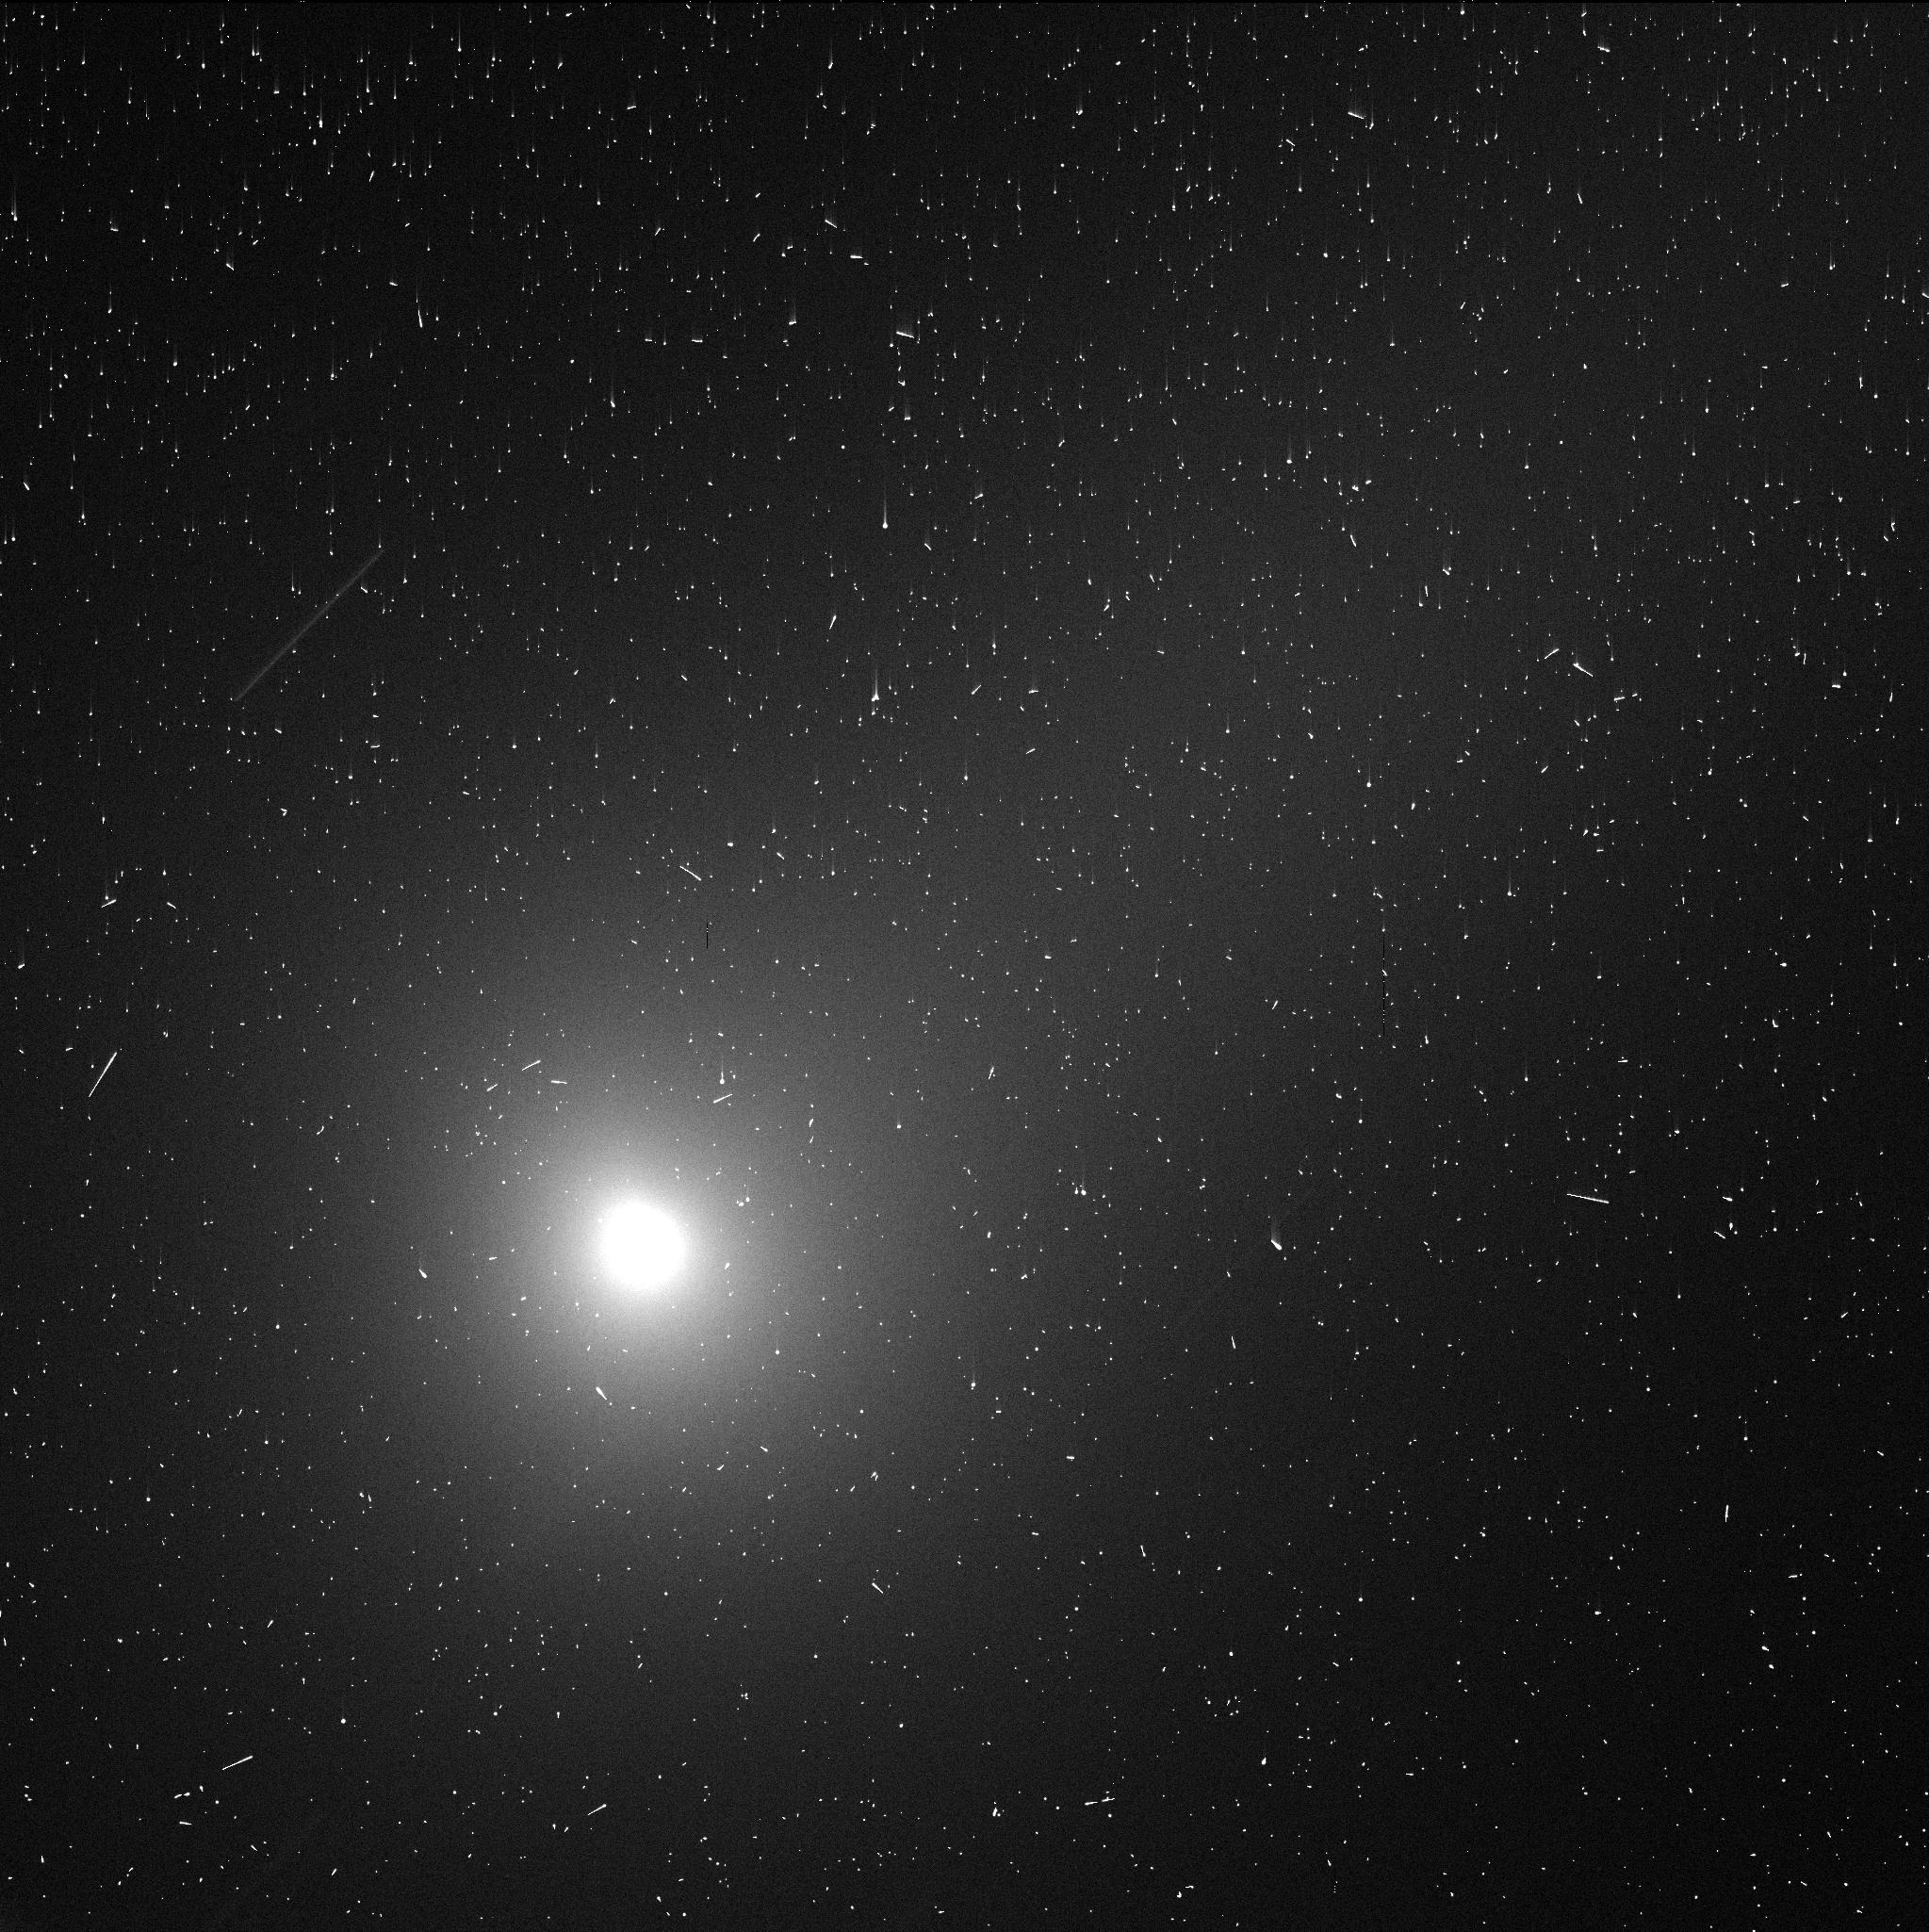
Target: 3I-ATLAS-DEC1. Instrument: WFC3/UVIS. Filter: F350LP. Exposure: 3 min. Observation ID: ifle03geq

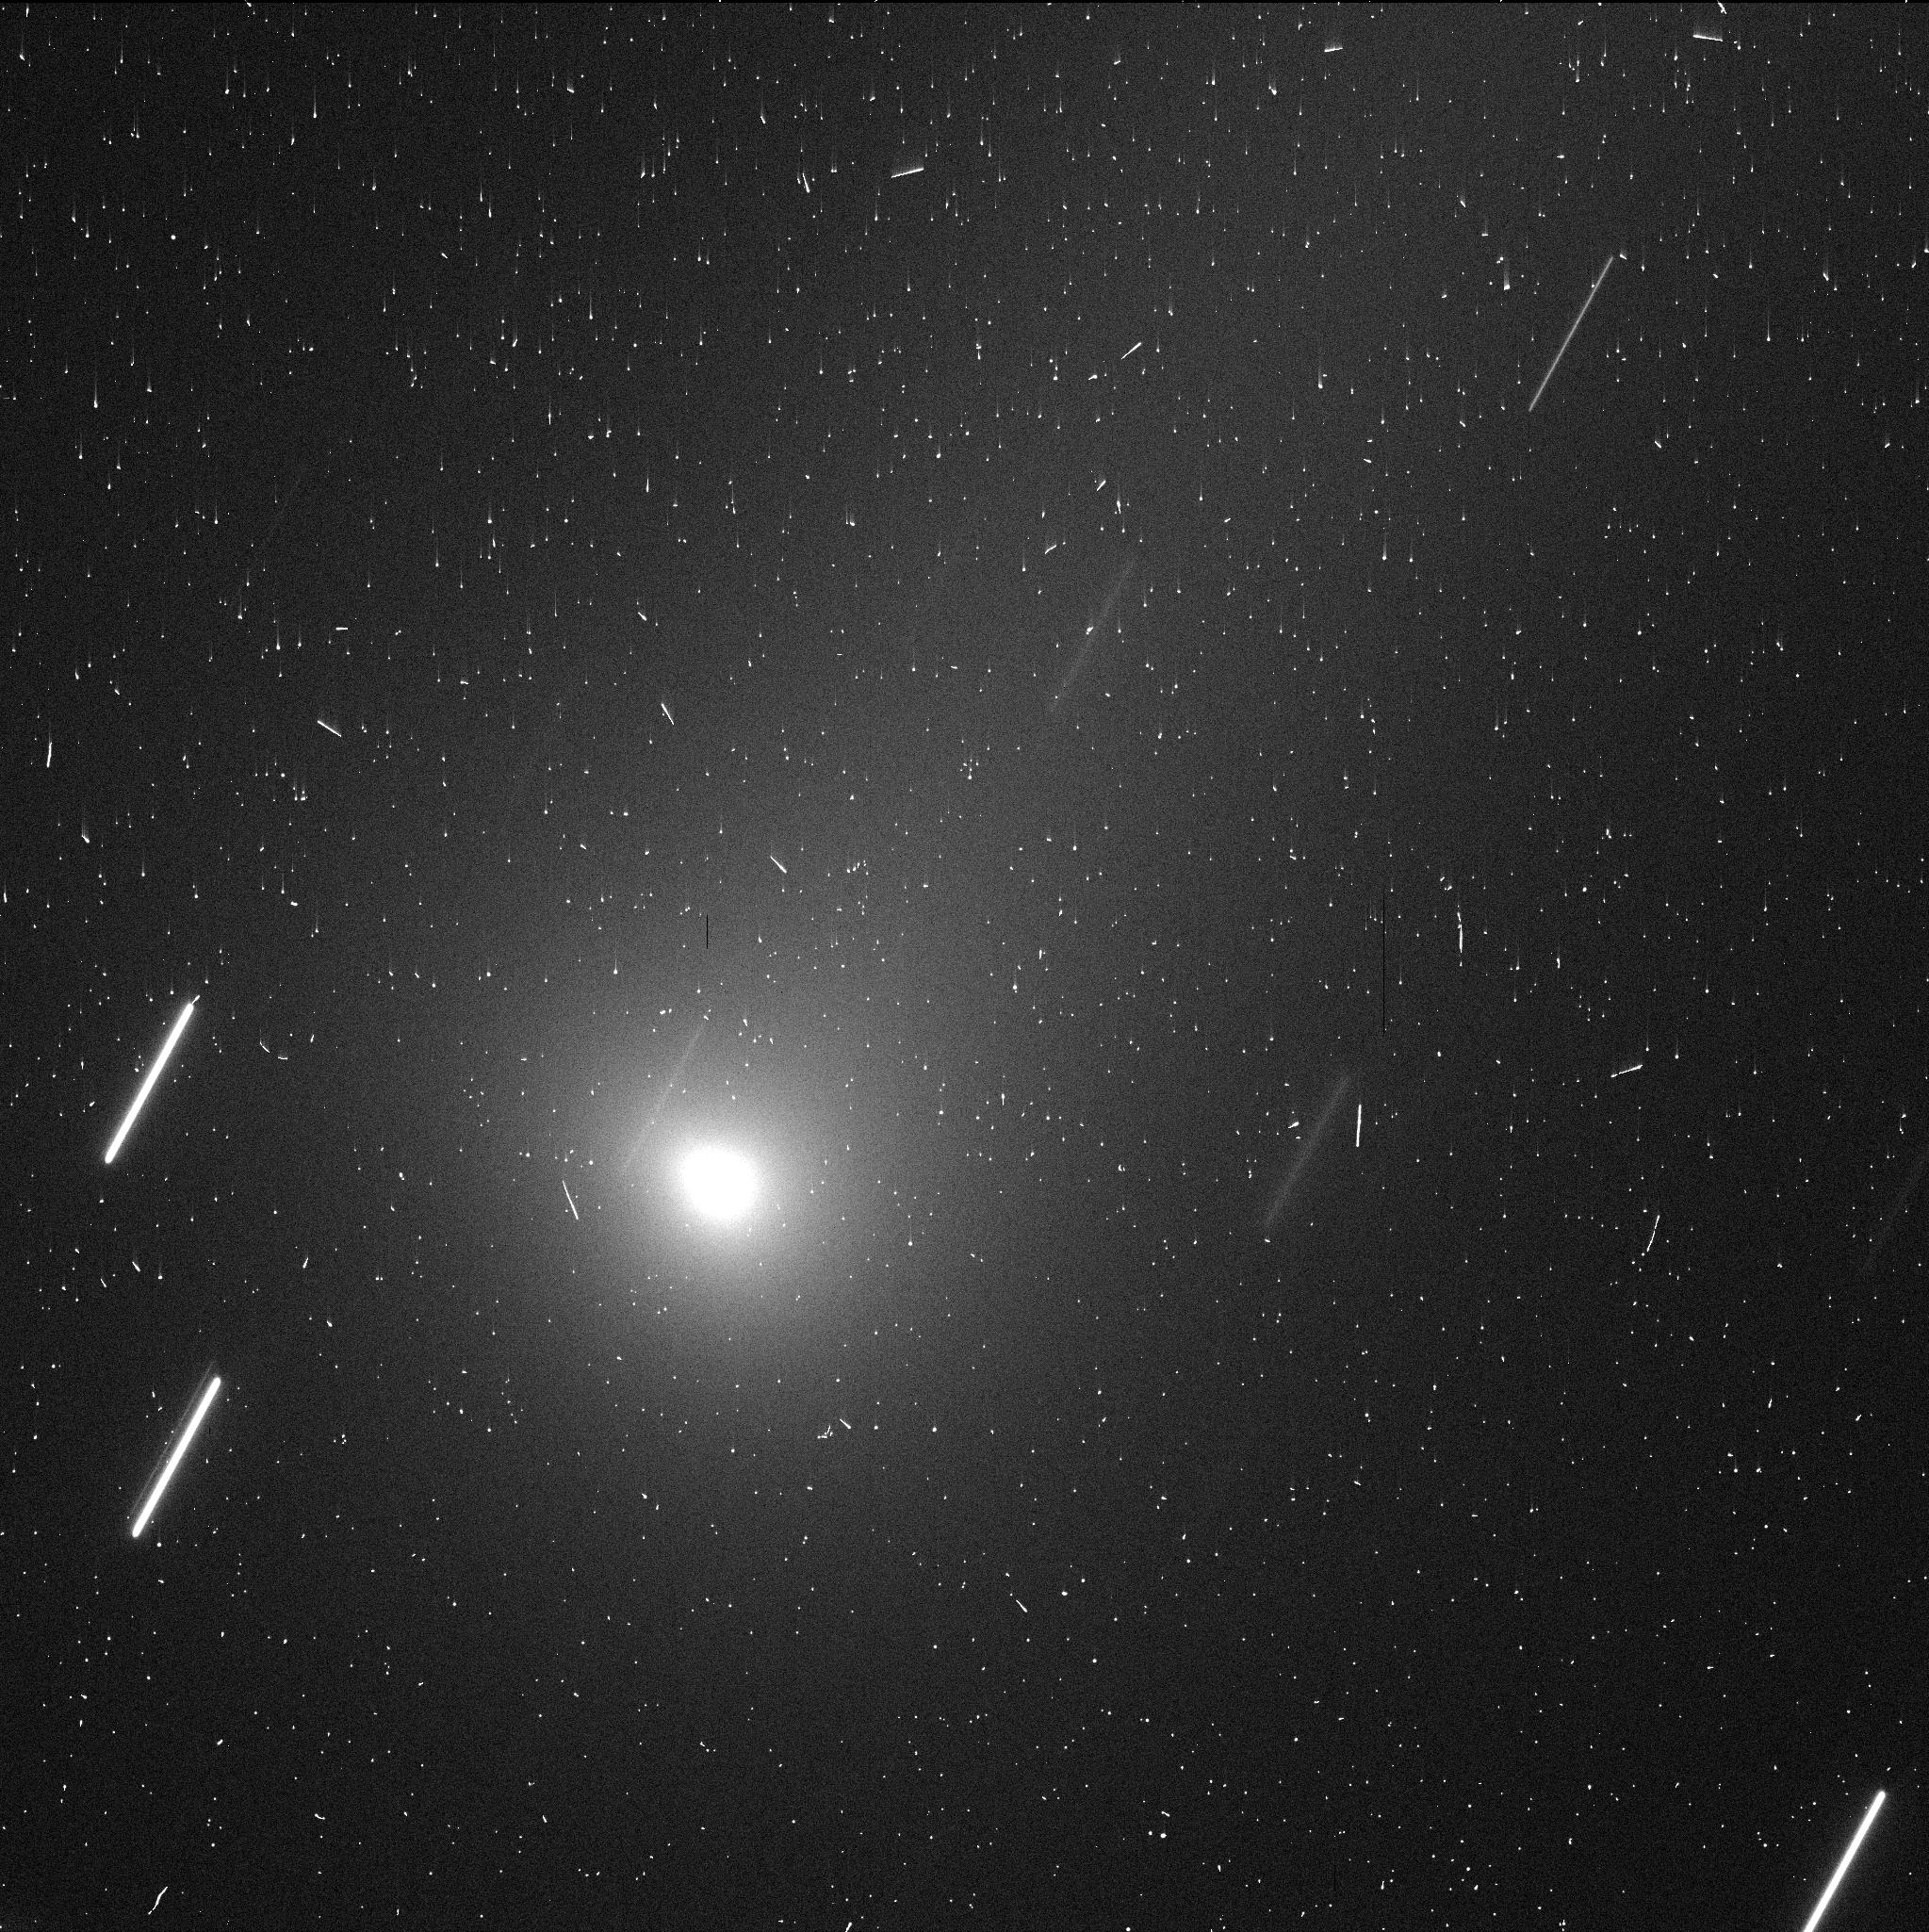
Target: 3I-ATLAS-DEC17. Instrument: WFC3/UVIS. Filter: F350LP. Exposure: 3 min. Observation ID: ifle05qqq

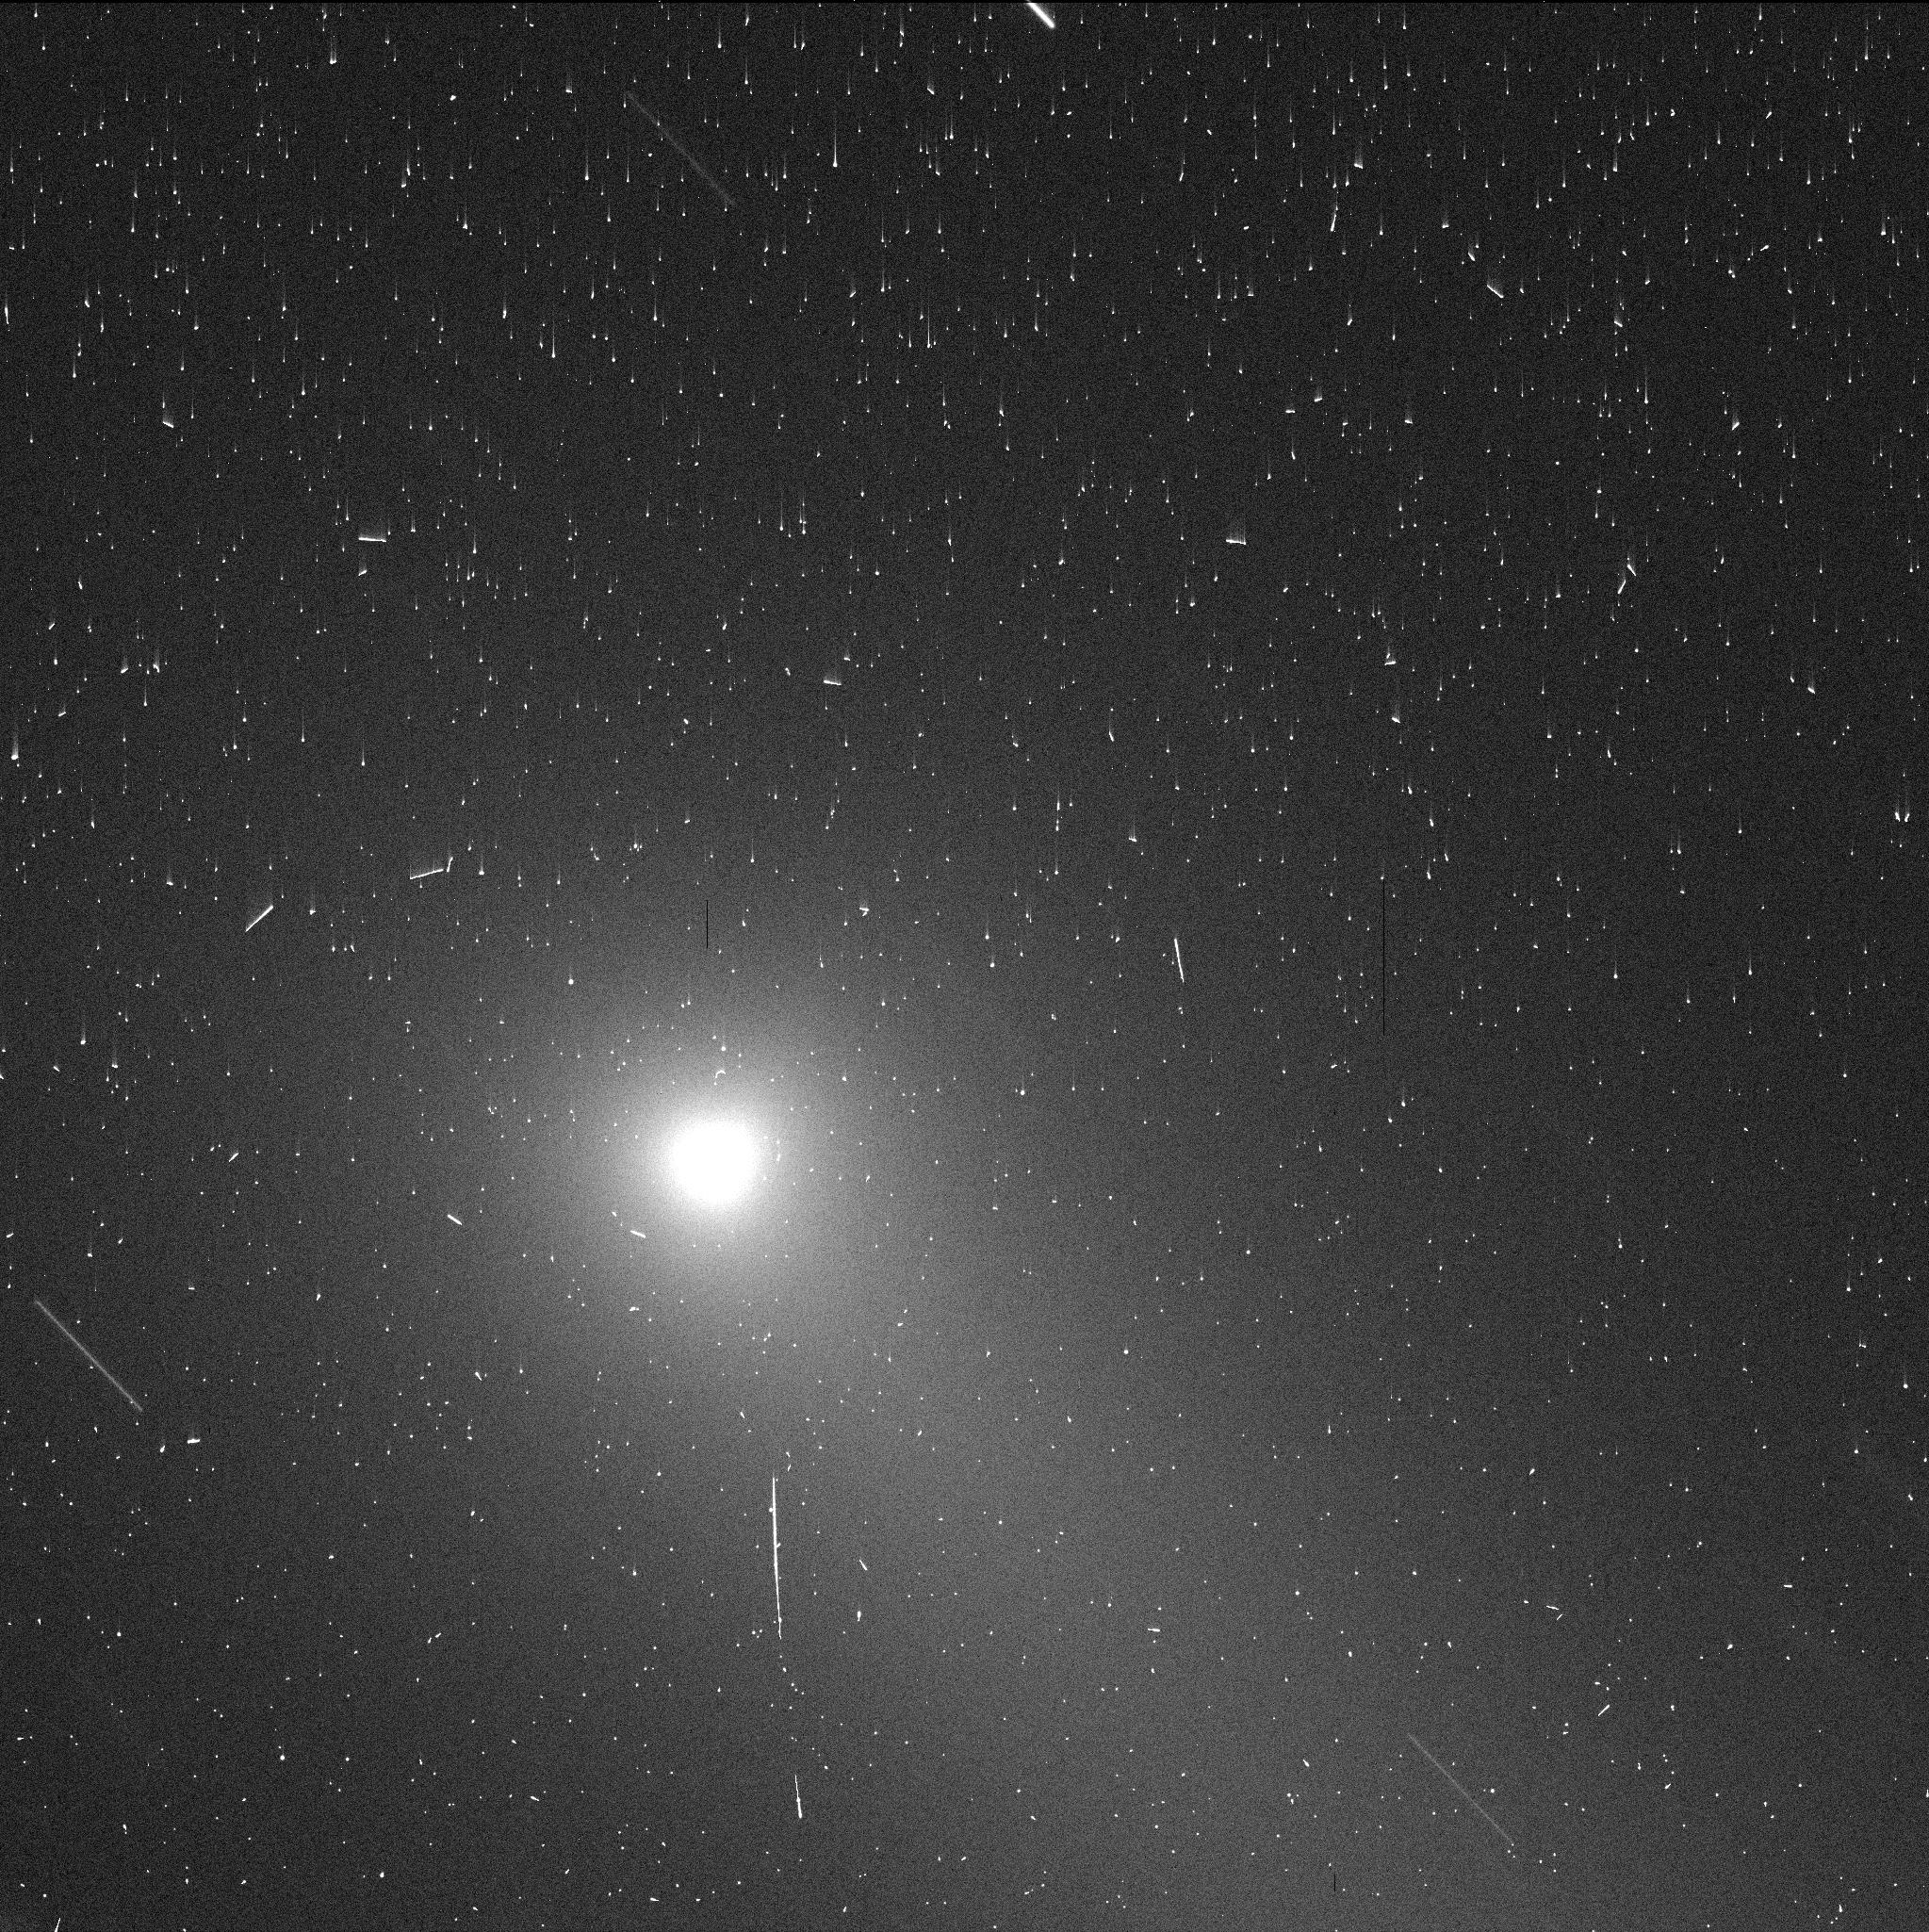
Target: 3I-ATLAS-DEC29. Instrument: WFC3/UVIS. Filter: F350LP. Exposure: 3 min. Observation ID: ifle06toq

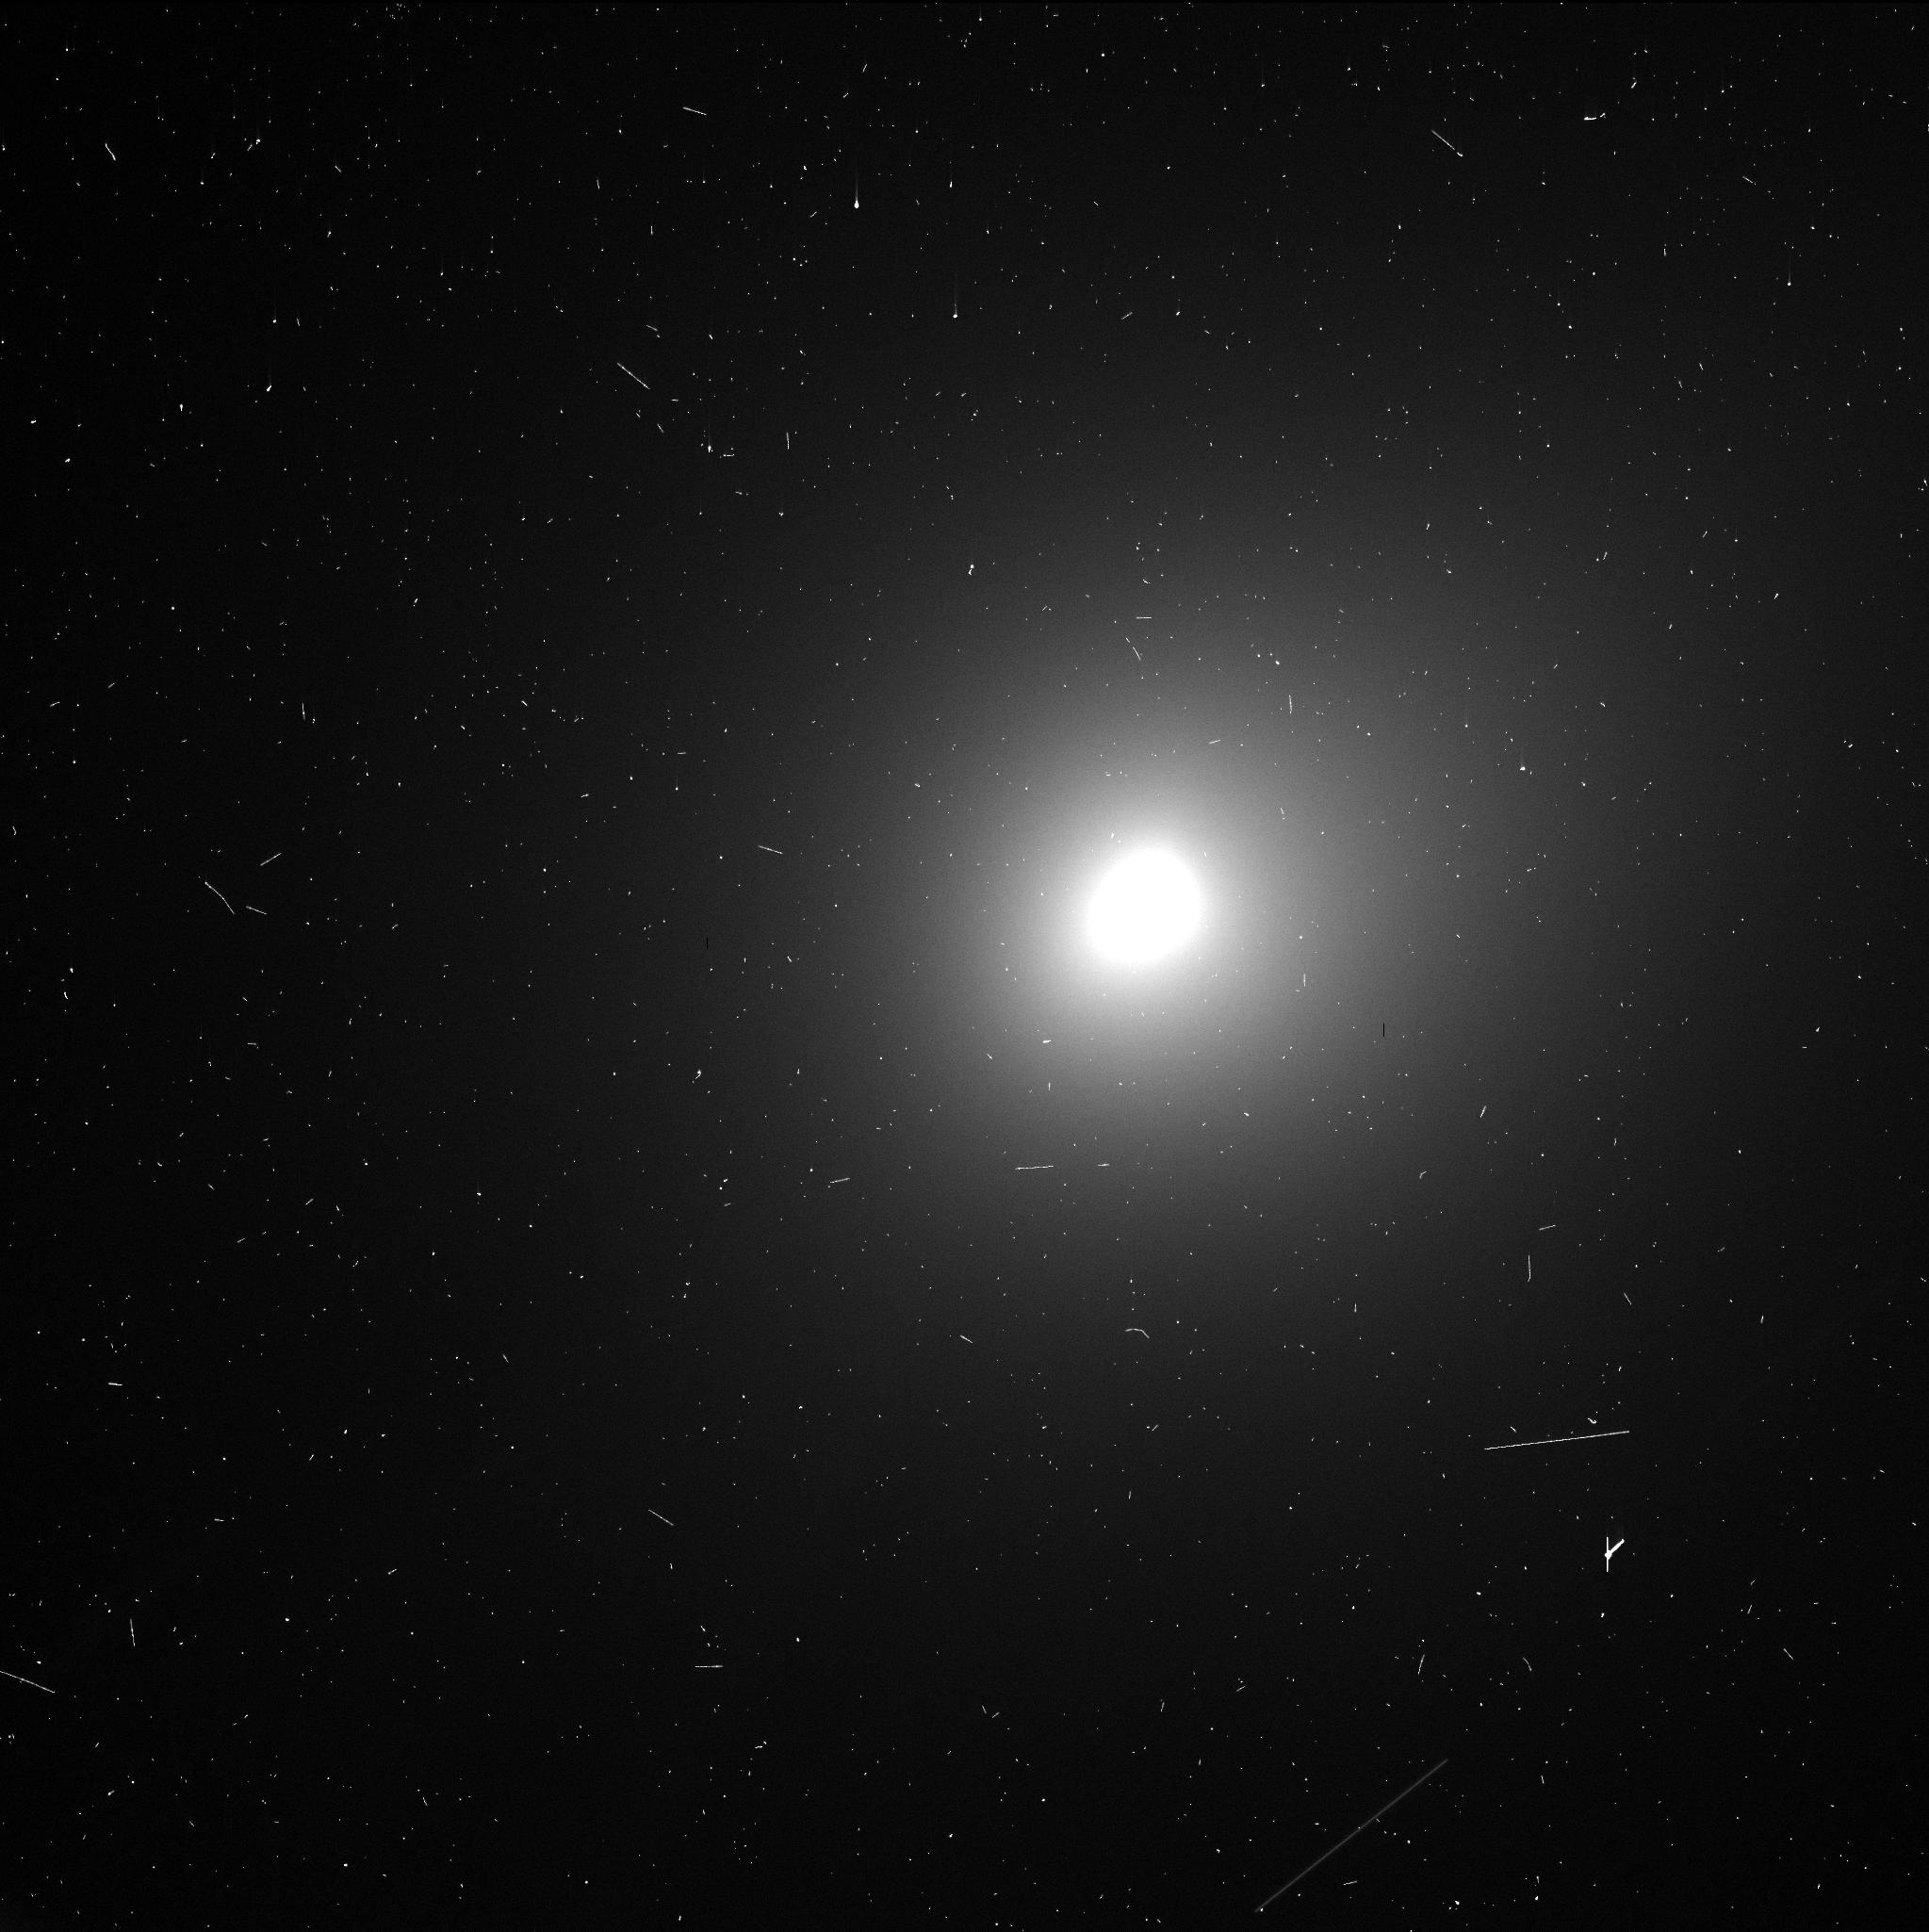
Target: 3I-ATLAS-OCT10. Instrument: WFC3/UVIS. Filter: F350LP. Exposure: 4 min. Observation ID: ifle01fbq

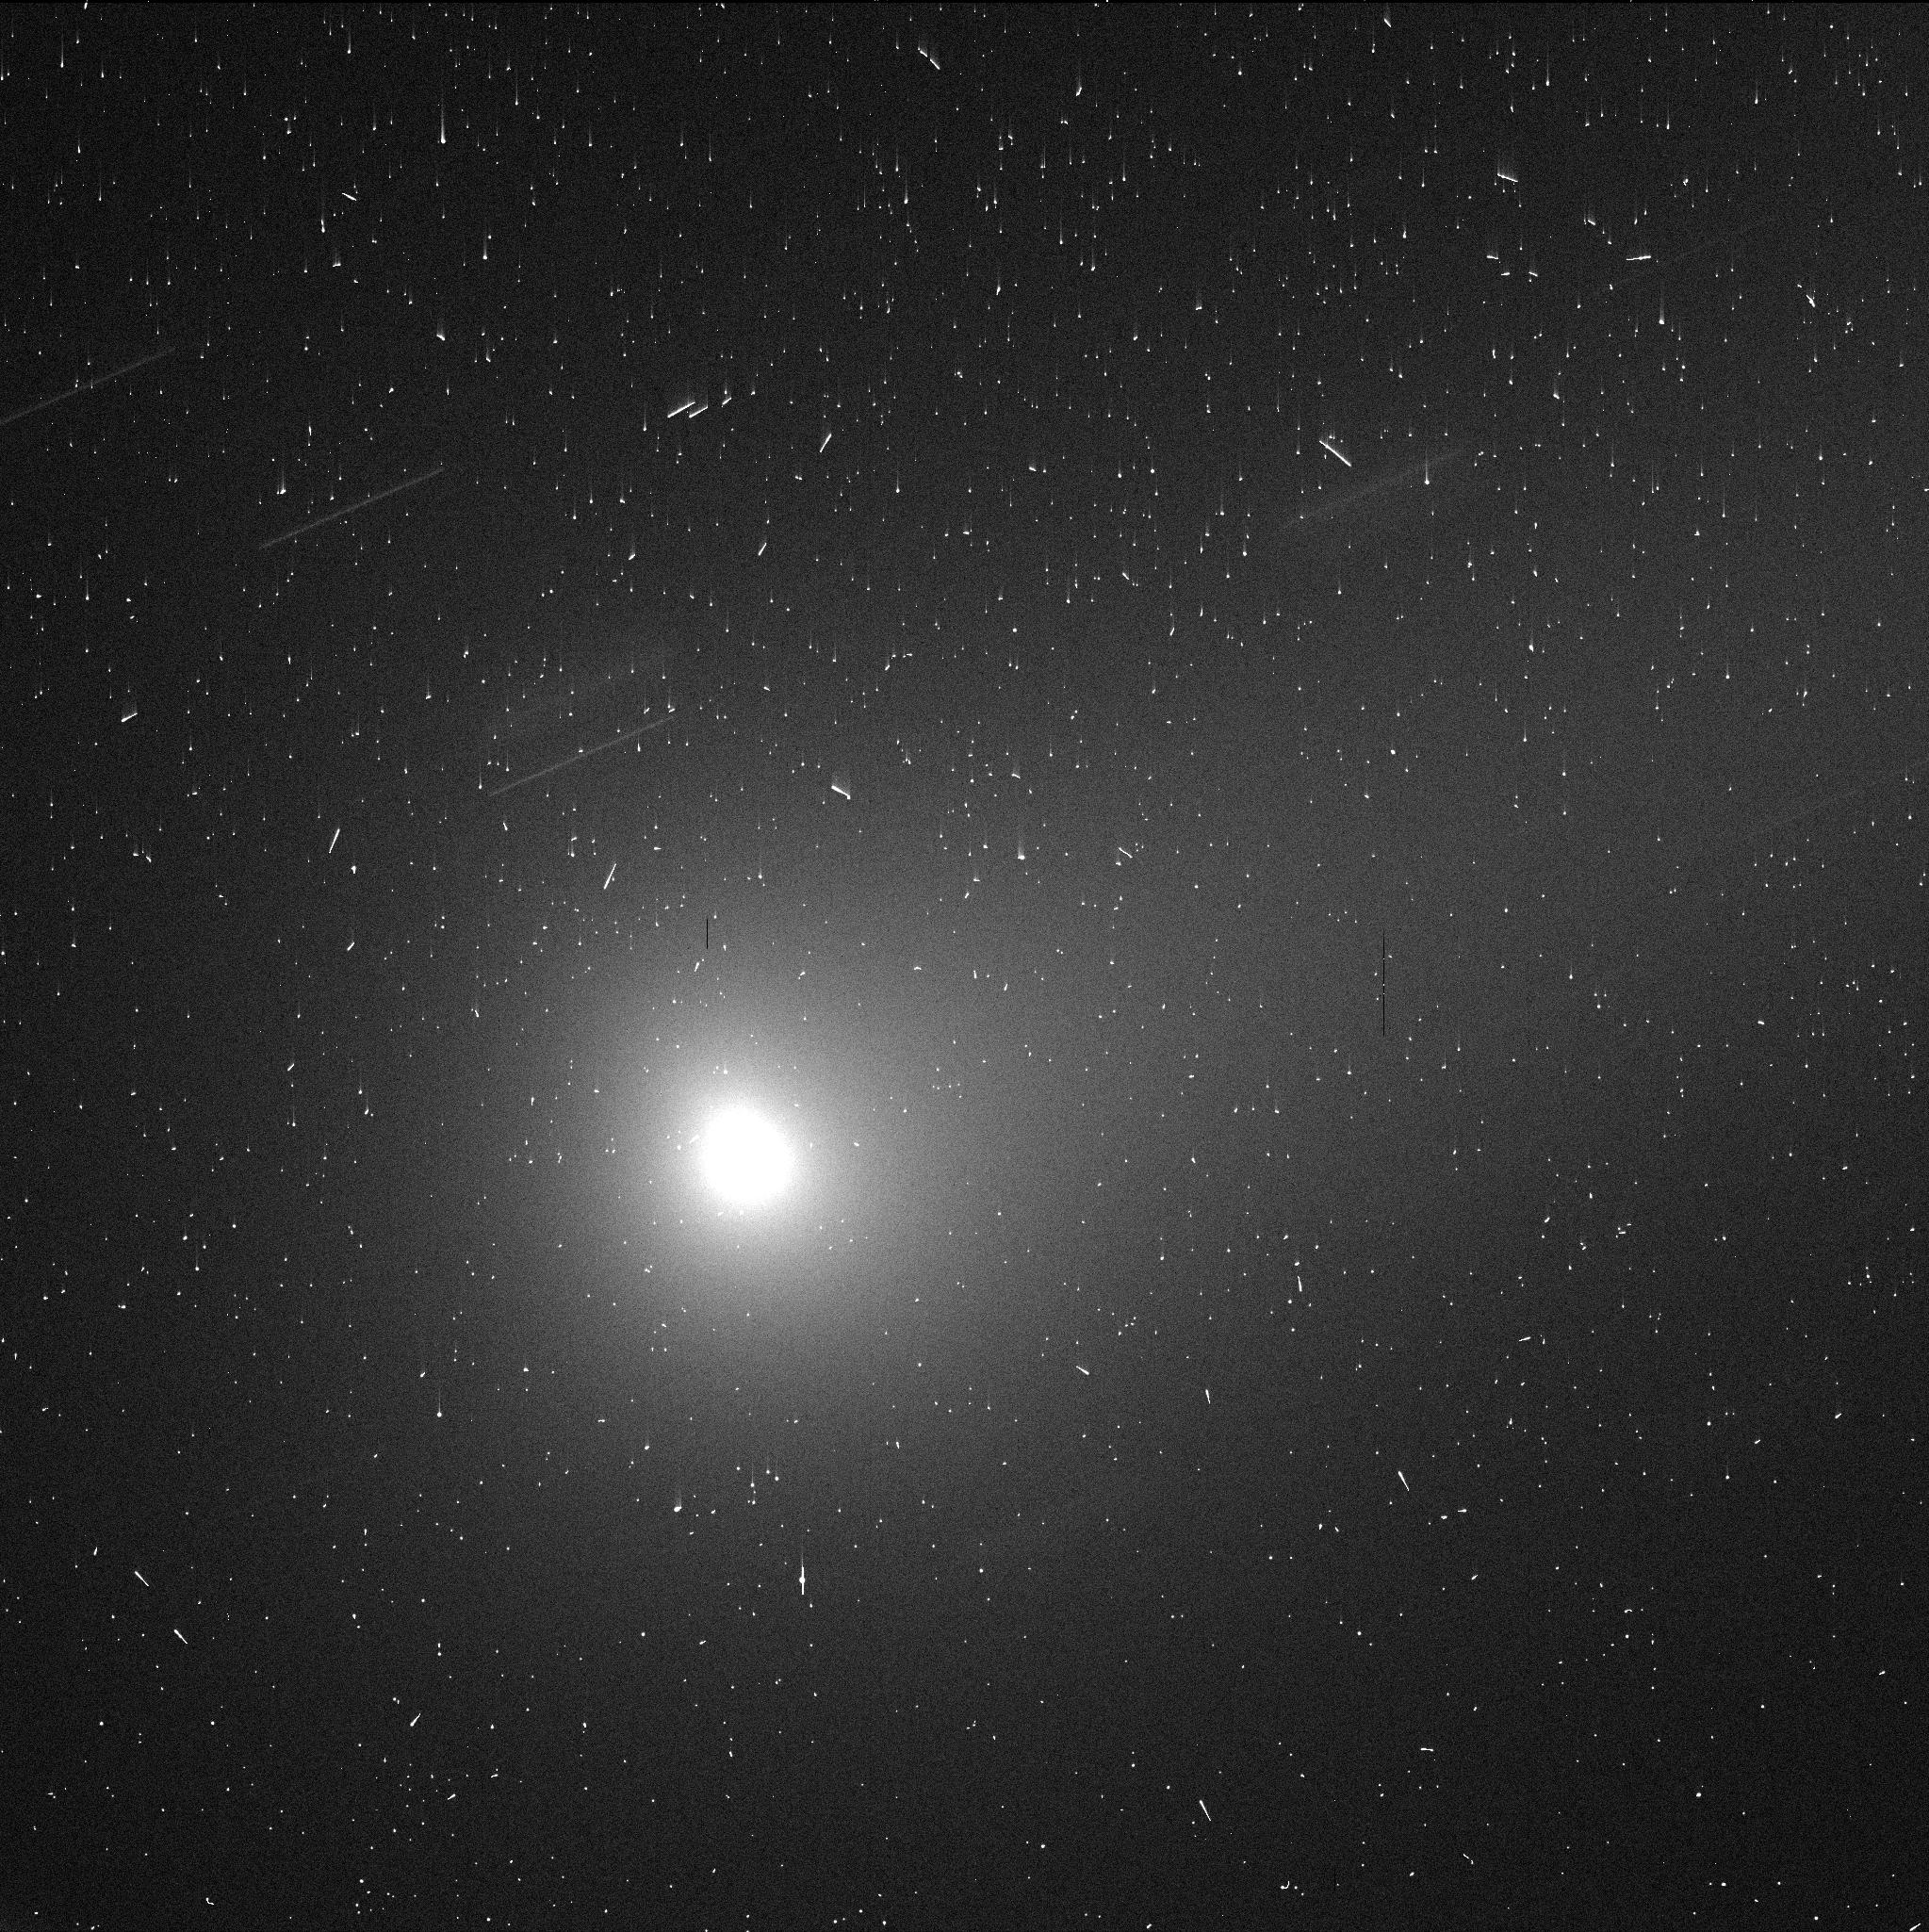
Target: 3I-ATLAS-DEC17. Instrument: WFC3/UVIS. Filter: F350LP. Exposure: 3 min. Observation ID: ifle04pfq

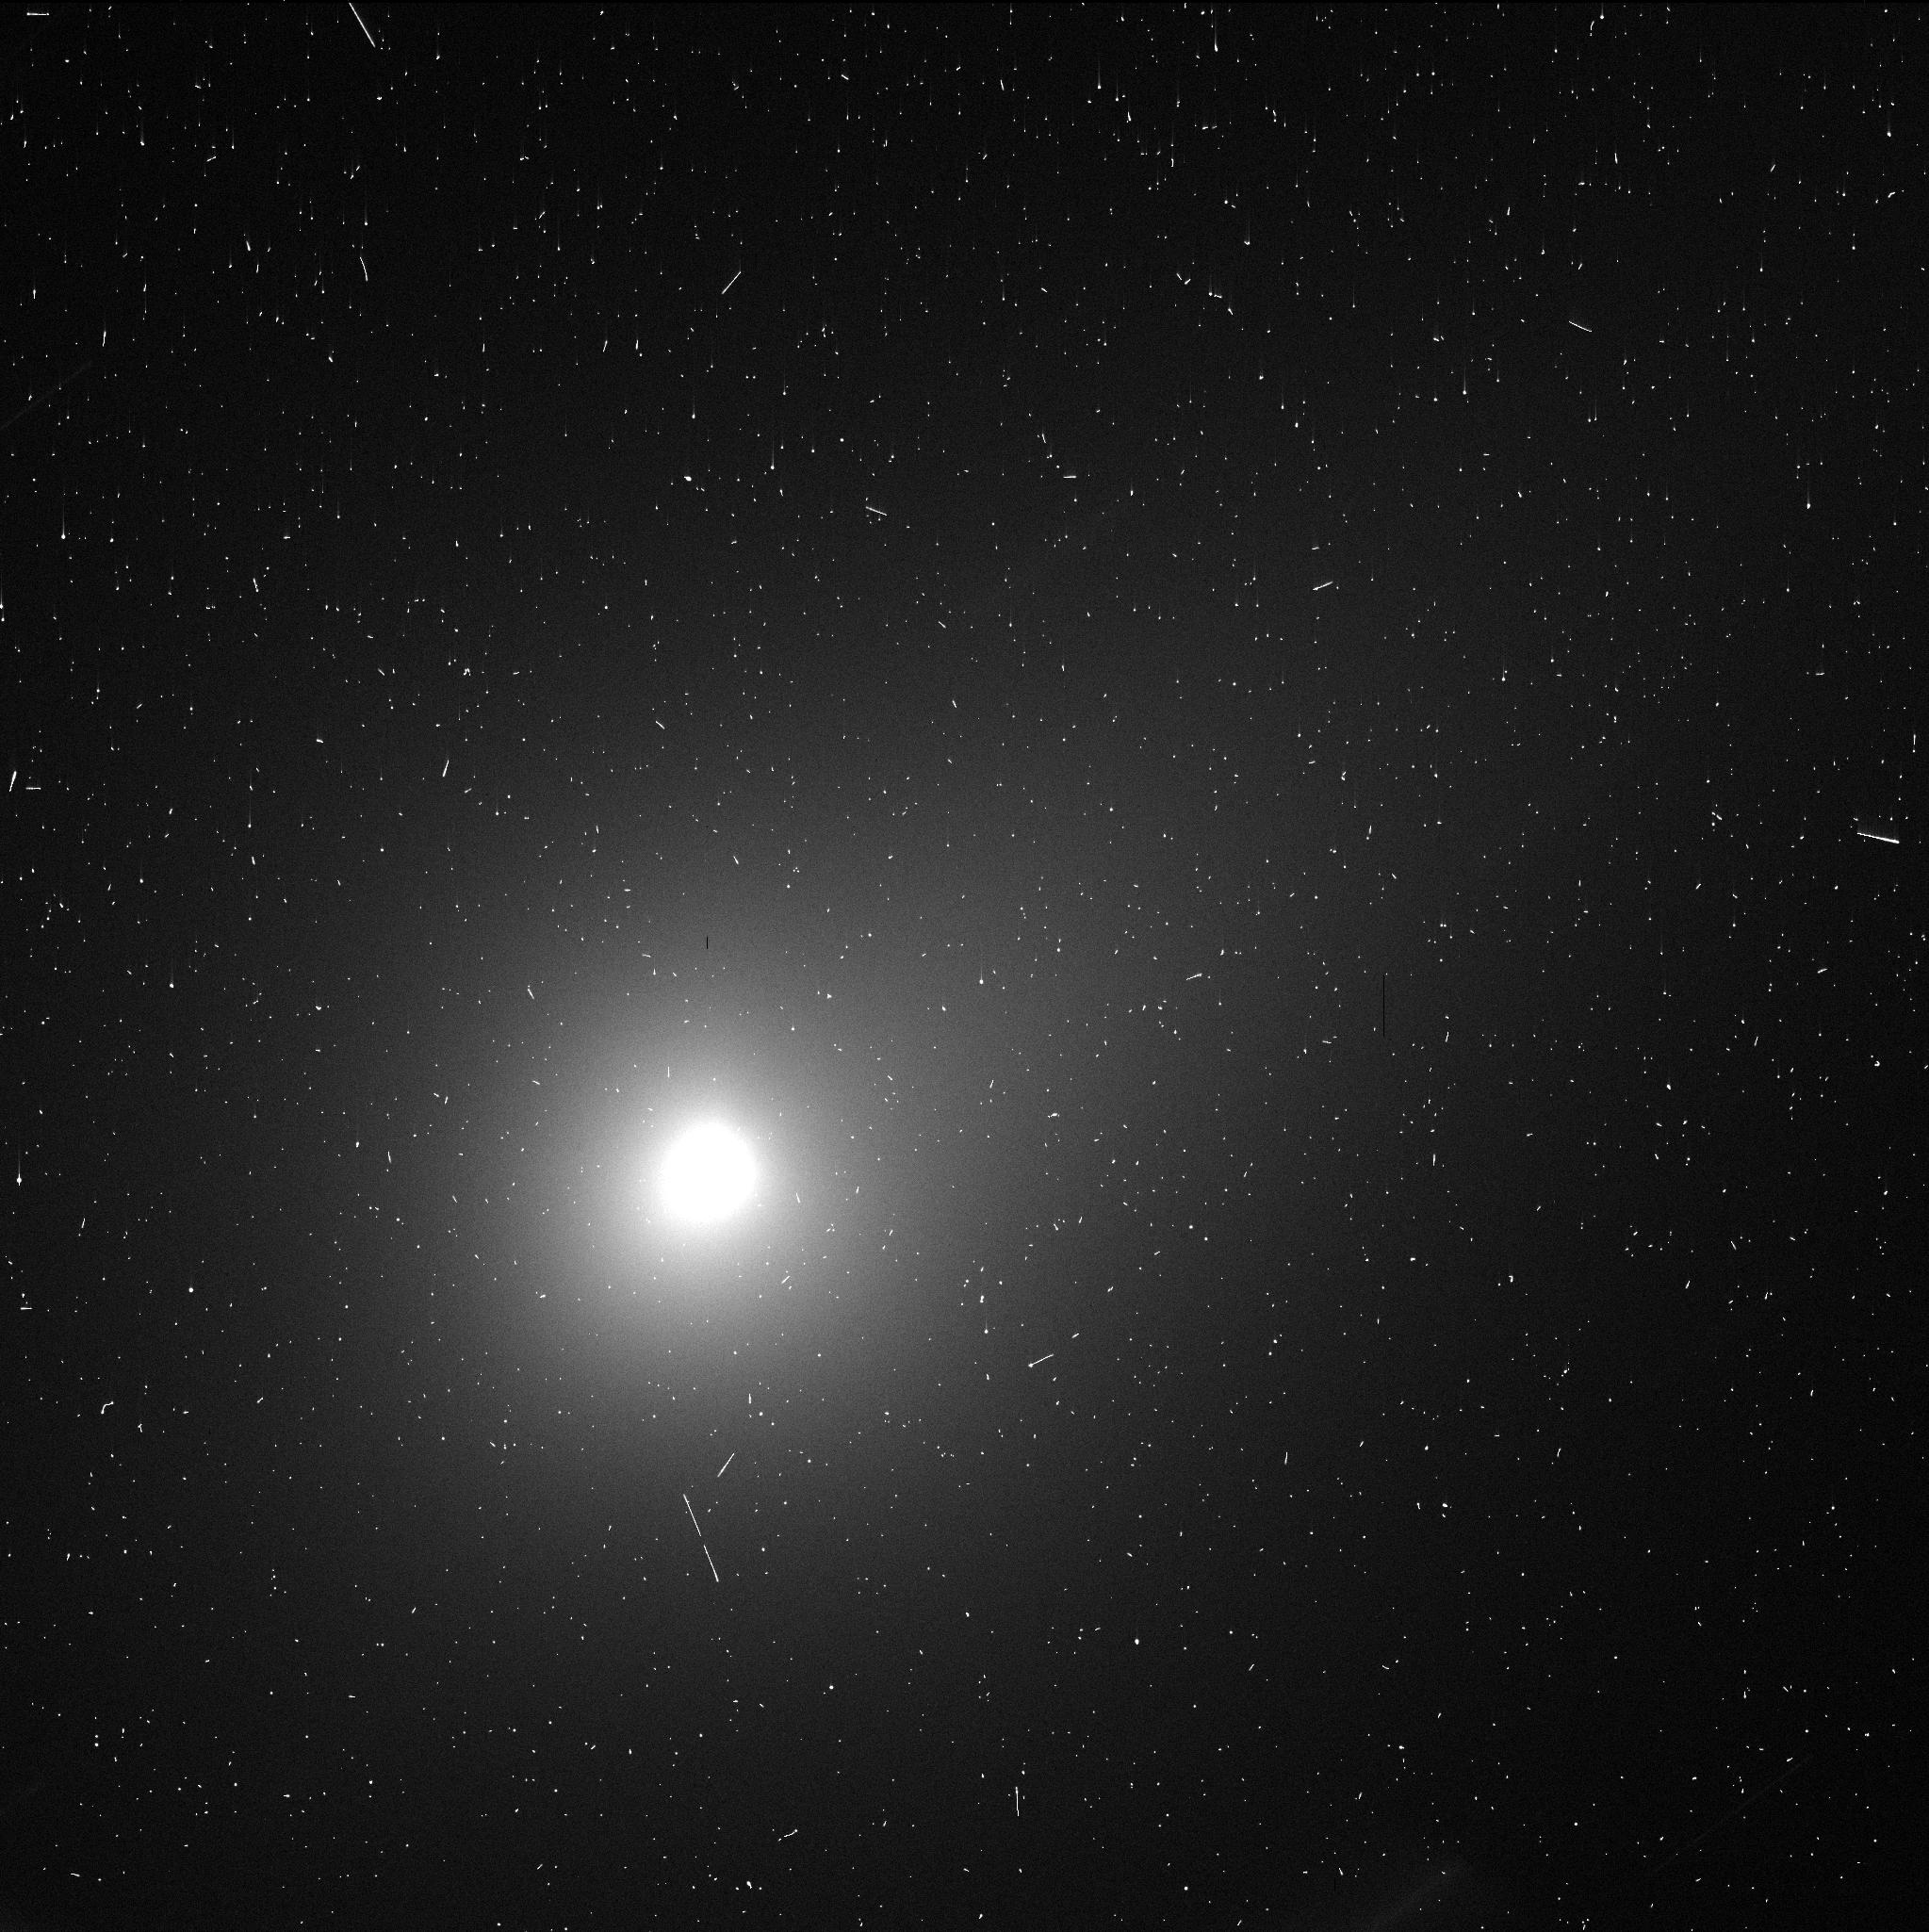
Target: 3I-ATLAS-DEC1. Instrument: WFC3/UVIS. Filter: F350LP. Exposure: 3 min. Observation ID: ifle22fcq

Monitoring Interstellar Object 3I/ATLAS Departing the Solar System (PI: Hui, Man-To)

While numerical models predict a large population of interstellar objects (ISOs) in the interstellar neighborhood of the solar system, few have been found. Discovered in early July 2025, 3I/ATLAS is only the third ISO identified in our solar system, following 1I/`Oumuamua and 2I/Borisov. These ISOs exhibited distinct properties that remain poorly understood, possibly stemming from diverse origins in their parent circumplanetary systems or varying evolutionary stages. To better understand the ISO population, we propose ten HST DD orbits using the WFC3 camera with the F350LP filter to study 3I on its outbound heliocentric trajectory. Our primary scientific objectives are: (1) to obtain high-precision astrometry to evaluate nongravitational effects, (2) to monitor and resolve near-nucleus morphology, (3) to extract the nucleus signal to constrain its size, and (4) to search for potential fragments. No ground-based facility can achieve our goals because of HST's superior angular resolution, sensitivity, and imaging stability.